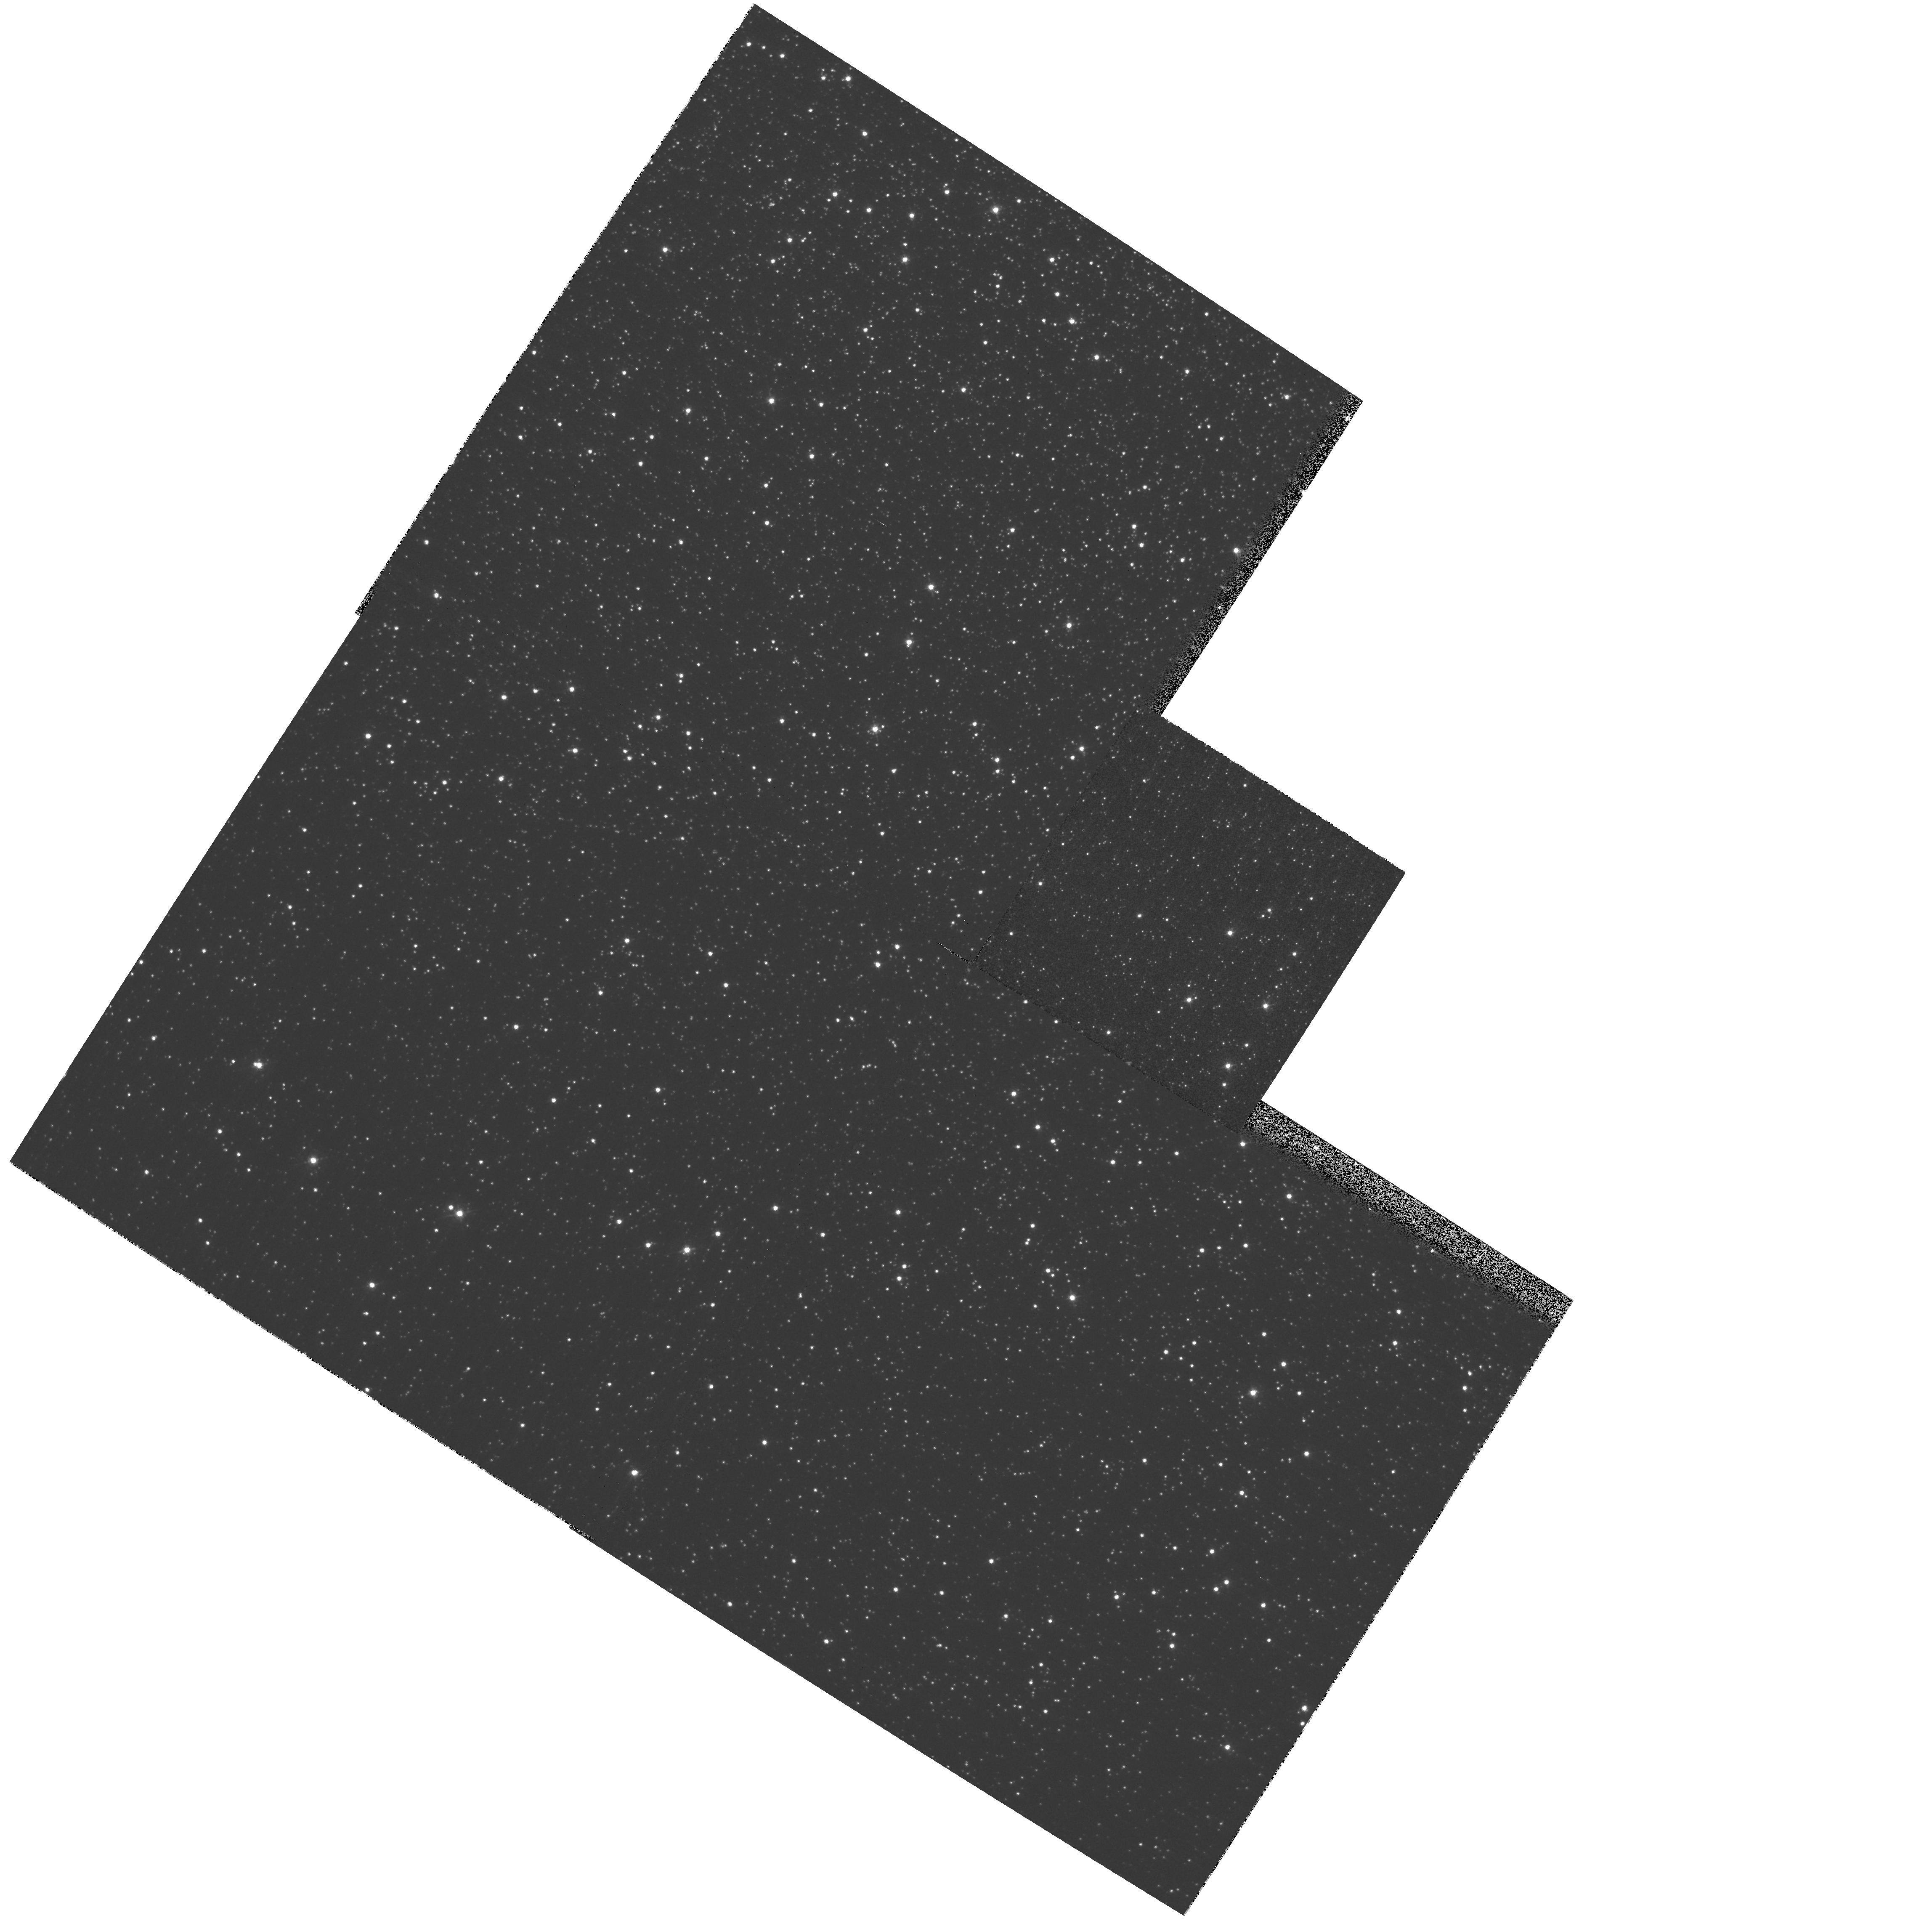
Target: field at RA 201.761°, Dec -47.526°. Instrument: WFPC2/PC. Filter: F439W. Exposure: 1 min. Observation ID: hst_8047_21_wfpc2_pc_f439w_u5ds21

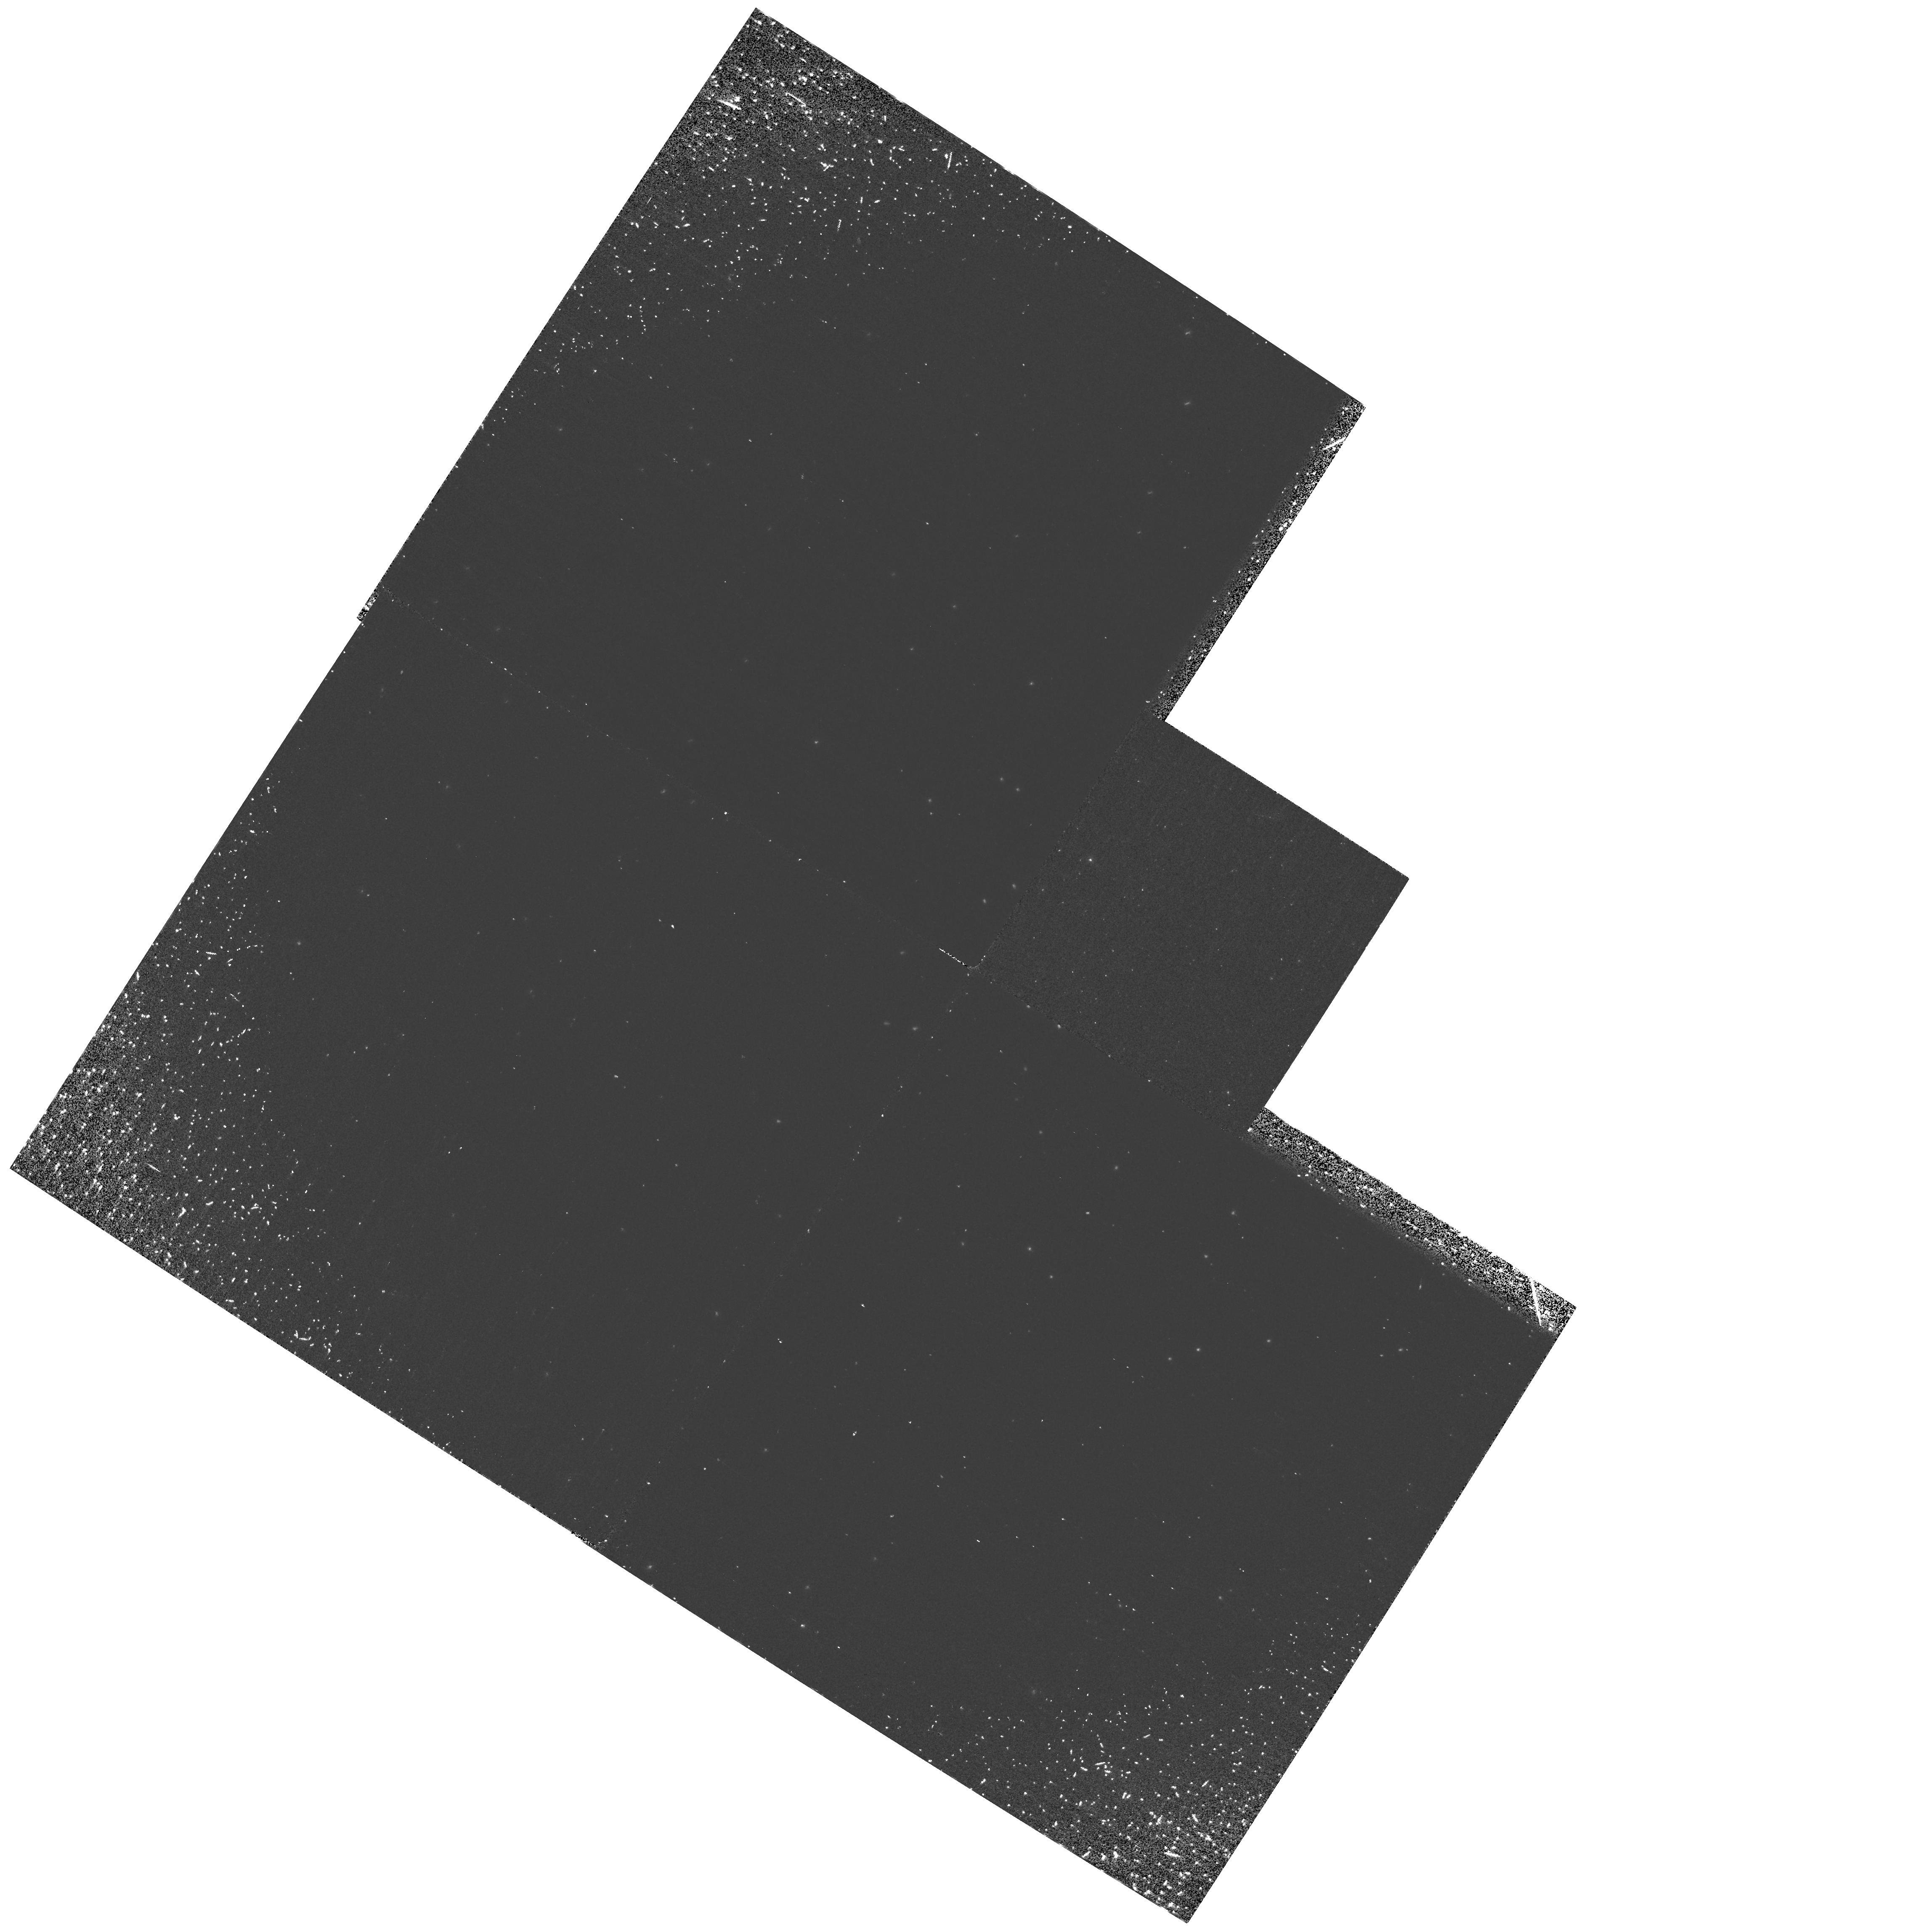
Target: field at RA 201.761°, Dec -47.526°. Instrument: WFPC2/PC. Filter: F160BW. Exposure: 30 min. Observation ID: hst_8047_21_wfpc2_pc_f160bw_u5ds21

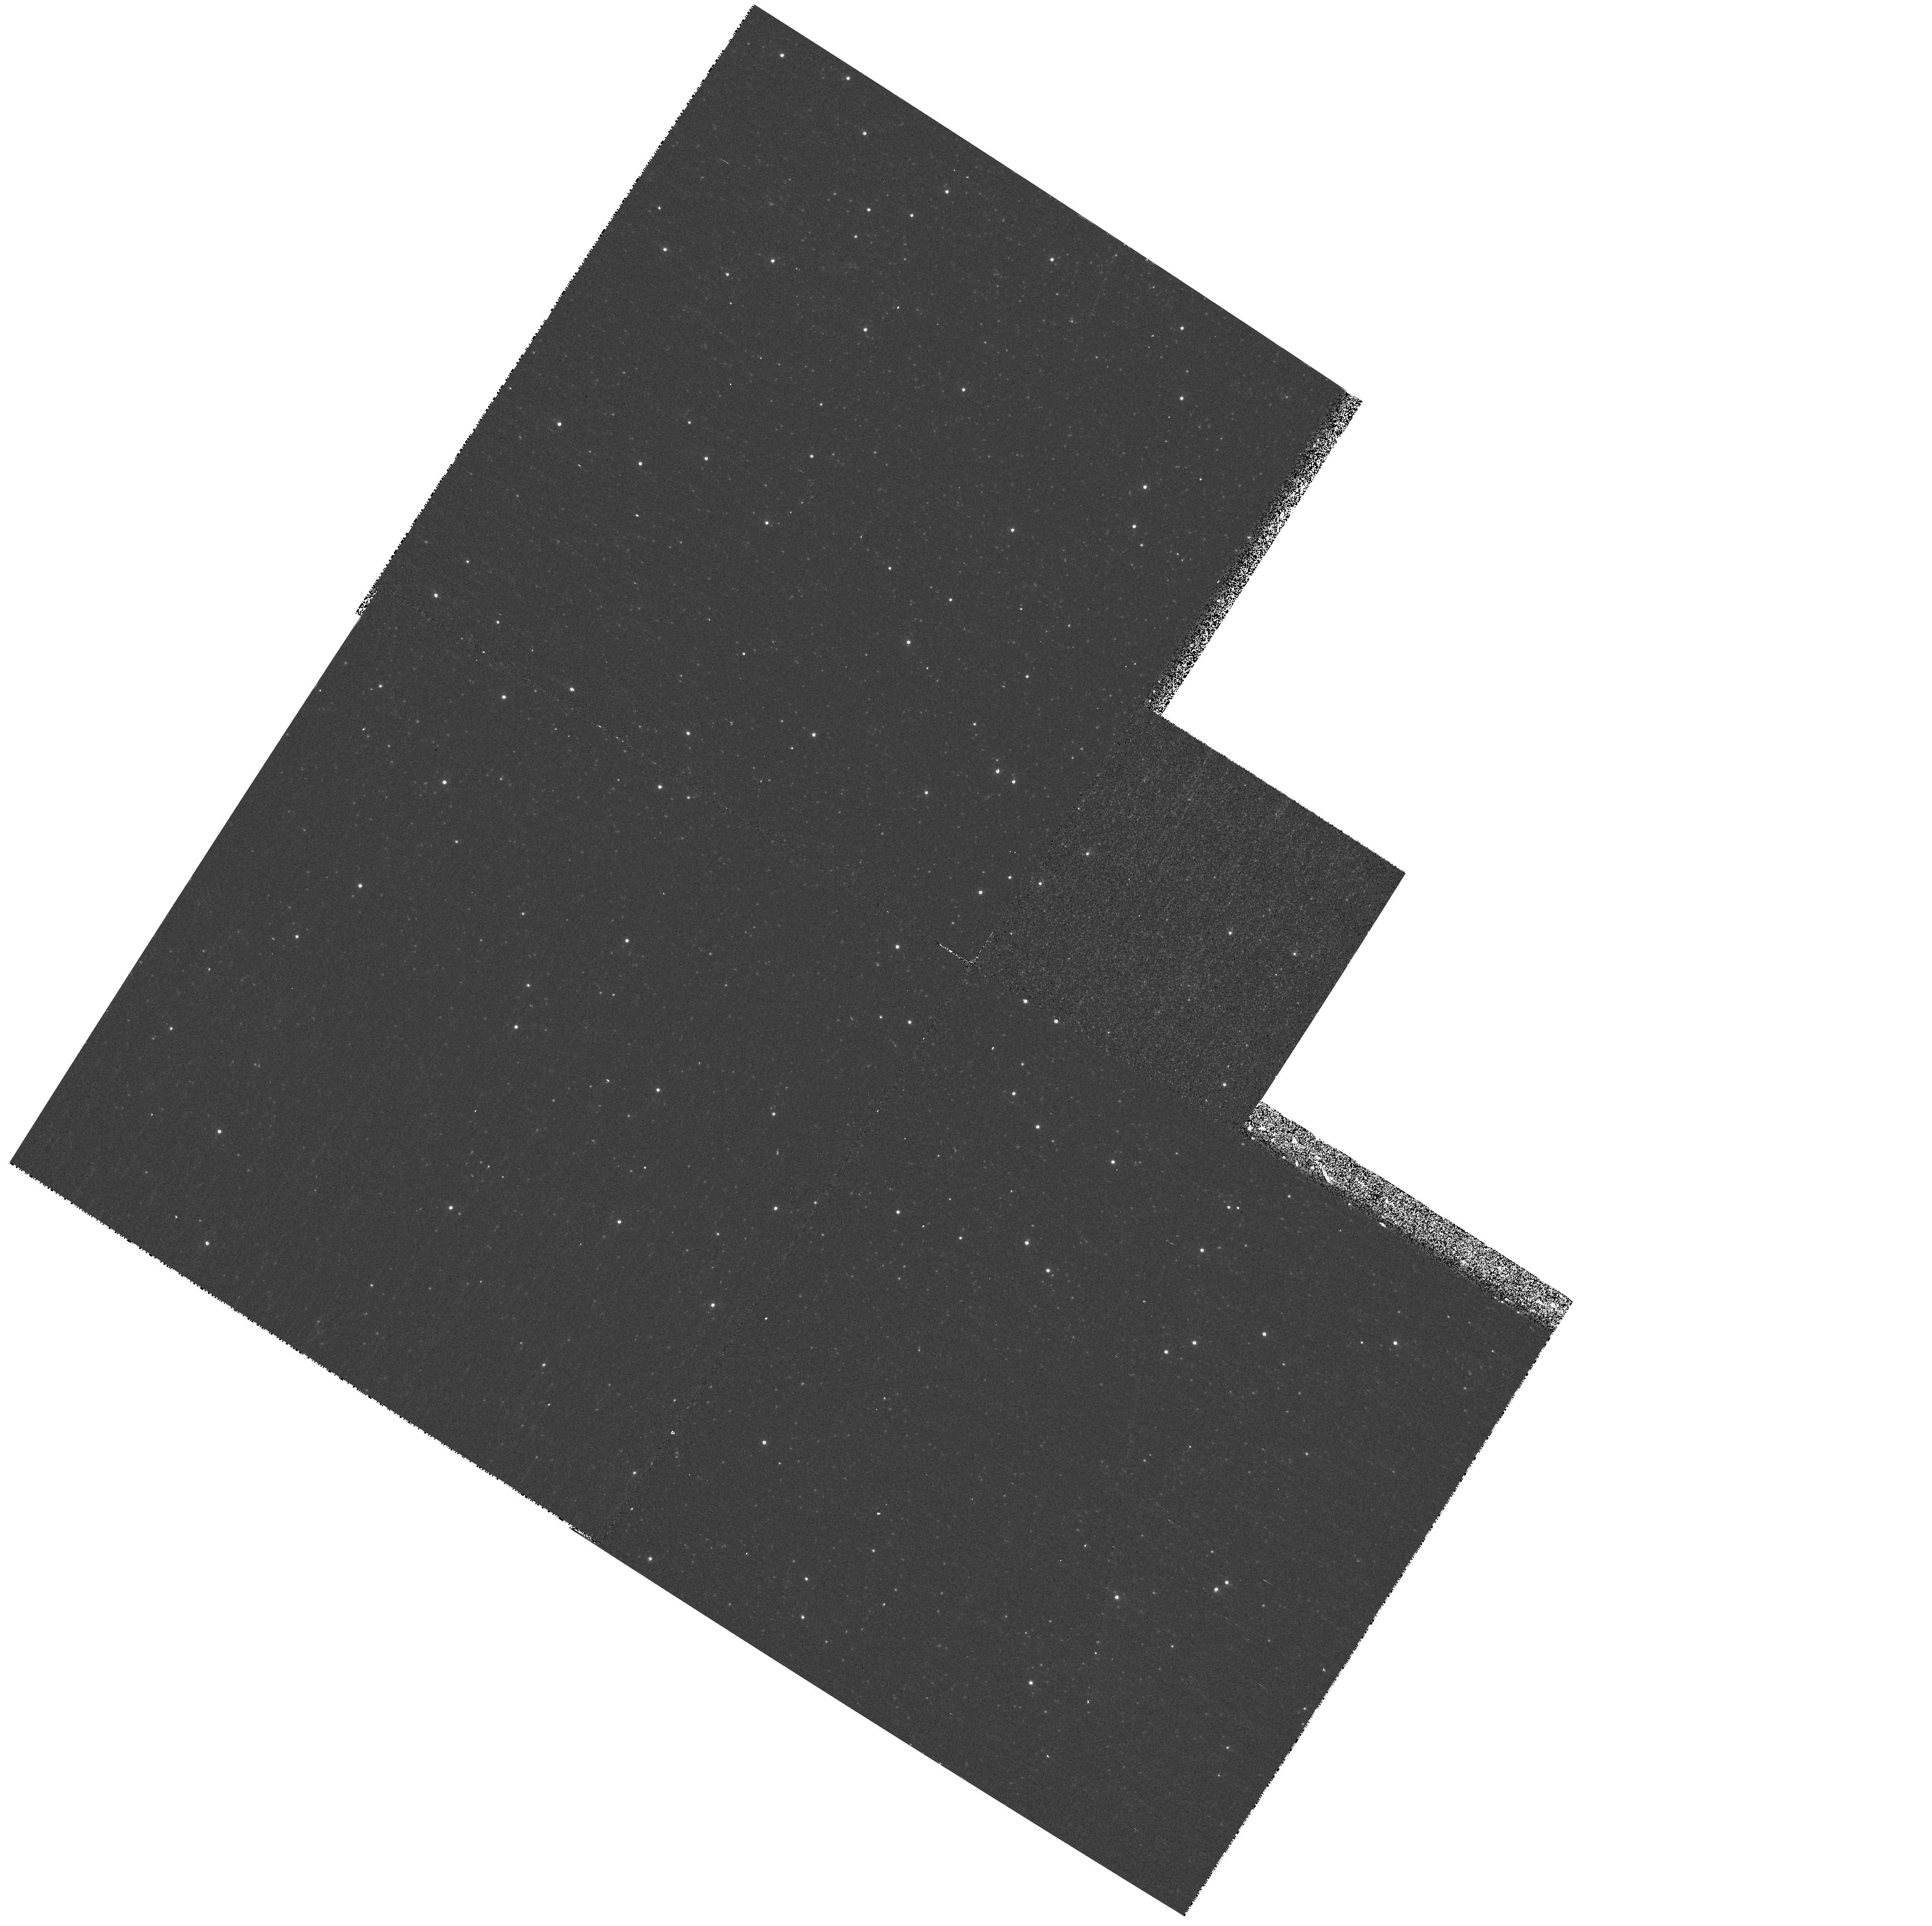
Target: field at RA 201.761°, Dec -47.526°. Instrument: WFPC2/PC. Filter: F255W. Exposure: 8 min. Observation ID: hst_8047_21_wfpc2_pc_f255w_u5ds21

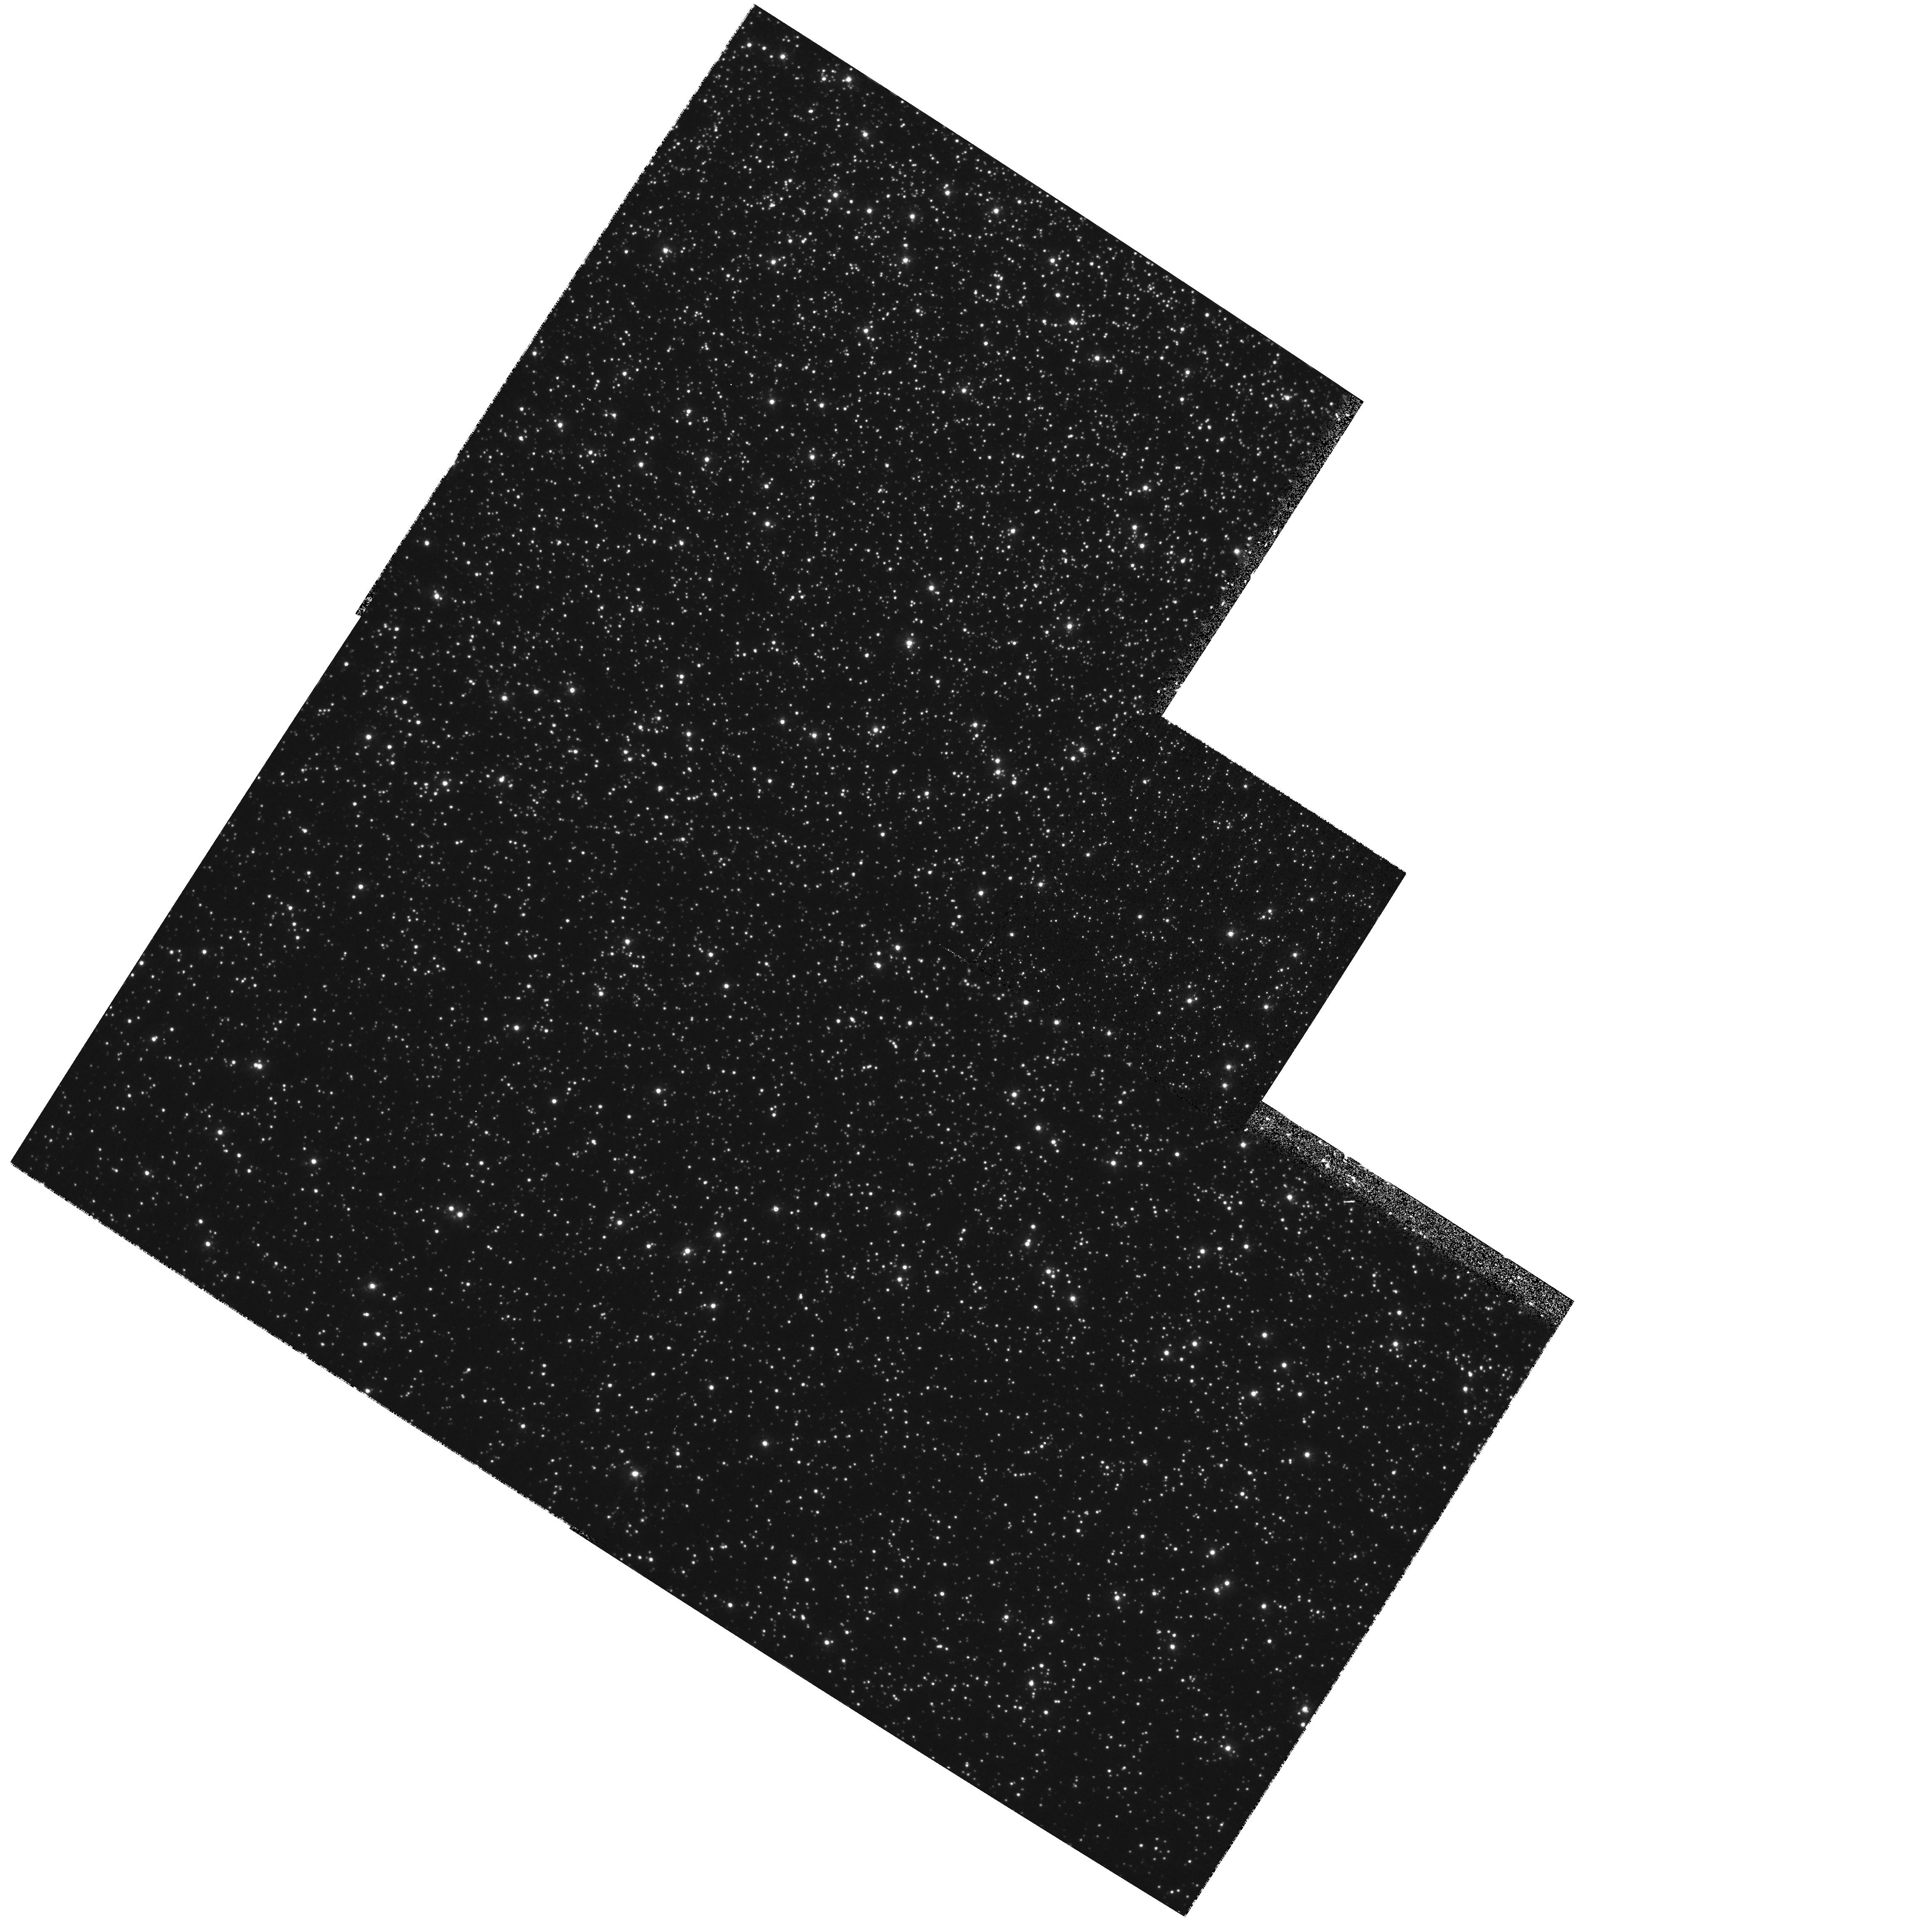
Target: field at RA 201.761°, Dec -47.526°. Instrument: WFPC2/PC. Filter: F336W. Exposure: 17 min. Observation ID: hst_8047_21_wfpc2_pc_f336w_u5ds21

Observations of Globular Cluster Stars (PI: Heap, Sara Ridgway)

The star UIT-1 in the globular cluster has been found to have large helium abundance (Y = 0.67). We test here whether this large helium abundance is due to deep mixing on the RGB, by using STIS E230M spectra to determine the aluminum abundance using the Al III 1860 line. We will simultaneously determine the iron abundance using the cluster of Fe III lines near 2075 A. WFPC2 coordinate parallels will be obtained to determine the cluster horizontal branch morphology.